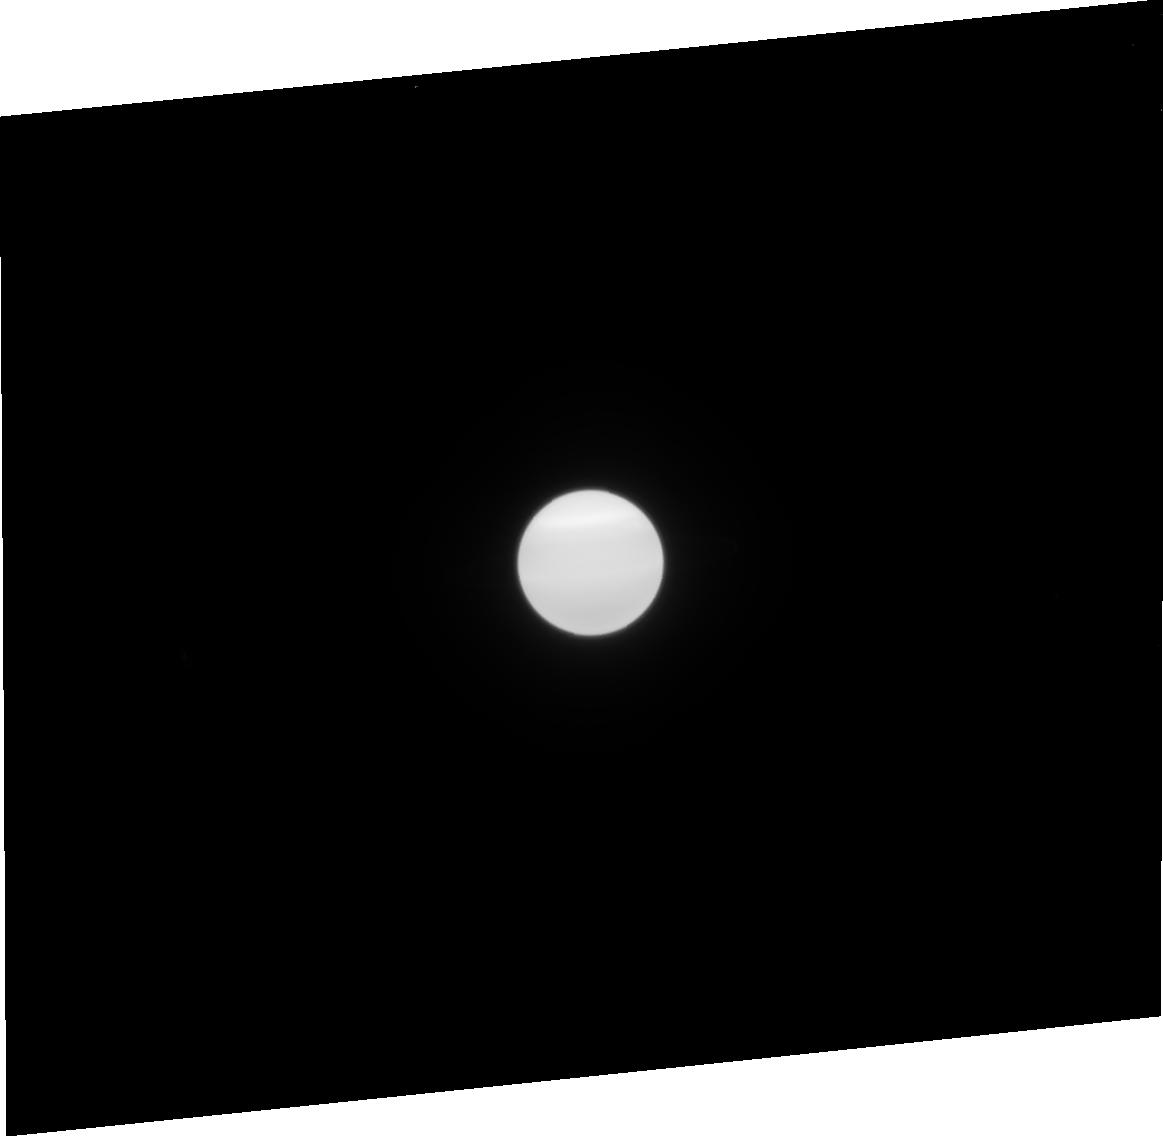
Target: URANUS-NO-MOONS-NEARBY. Instrument: ACS/HRC. Filter: F814W. Exposure: 2 min. Observation ID: j9dh31030

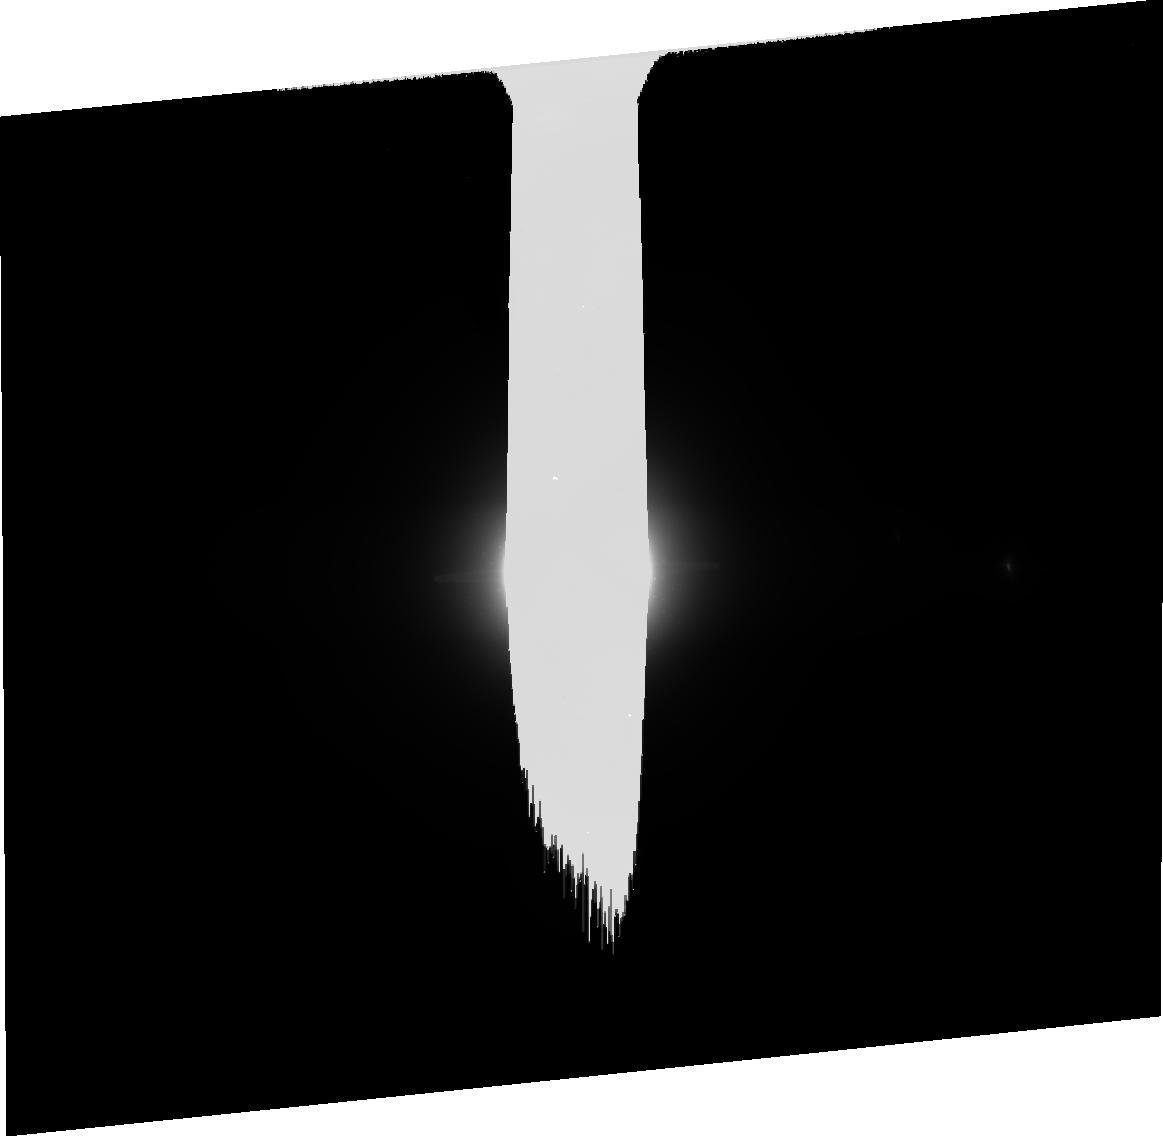
Target: URANUS-WITH-MAB. Instrument: ACS/HRC. Filter: CLEAR1S. Exposure: 8 min. Observation ID: j9dh35040

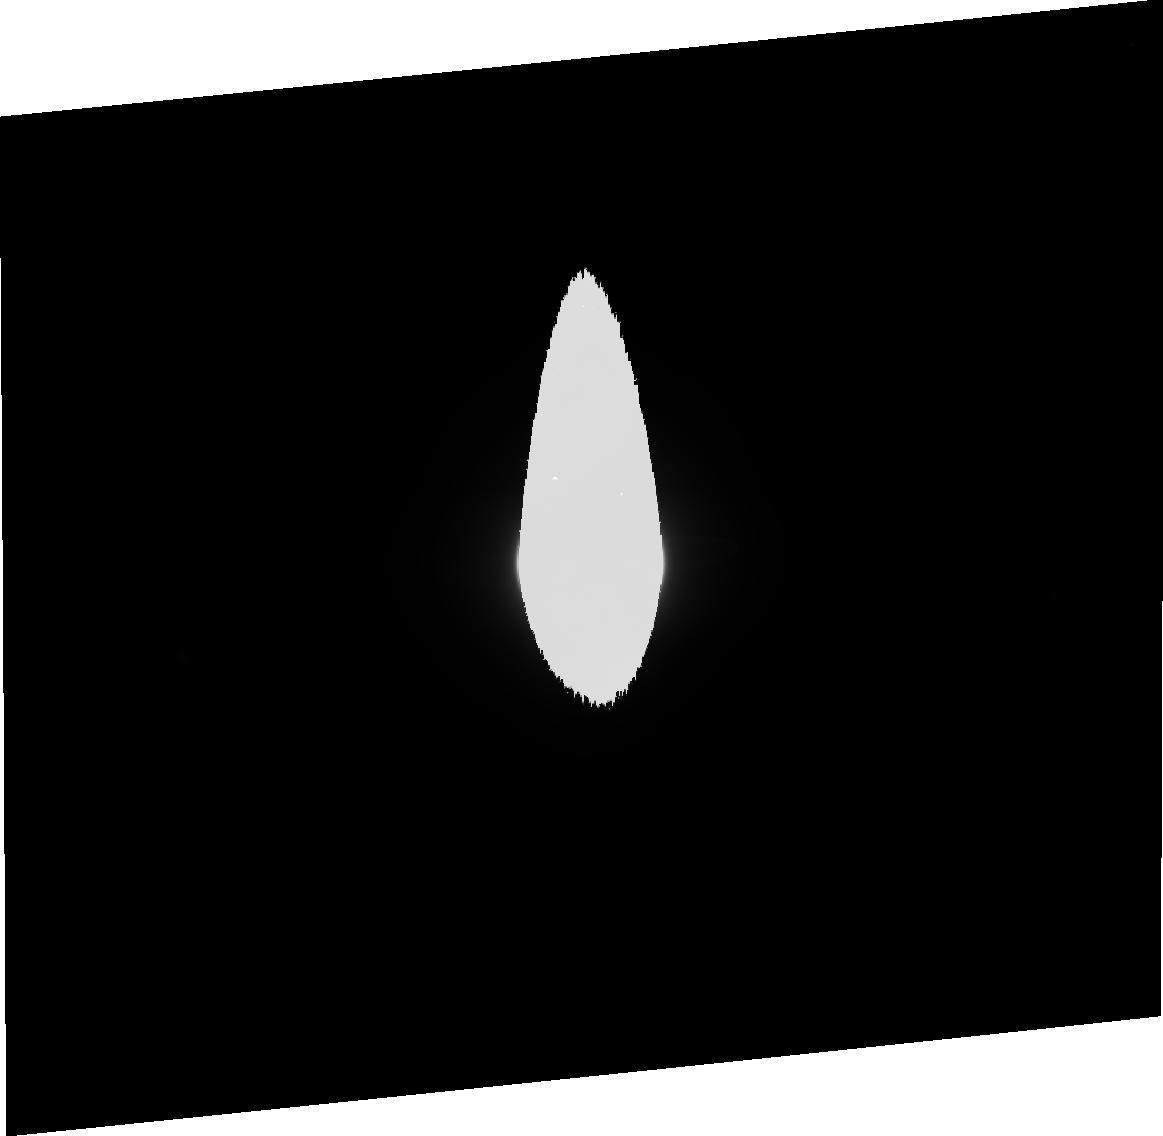
Target: URANUS-NO-MOONS-NEARBY. Instrument: ACS/HRC. Filter: F606W. Exposure: 3 min. Observation ID: j9dh31020

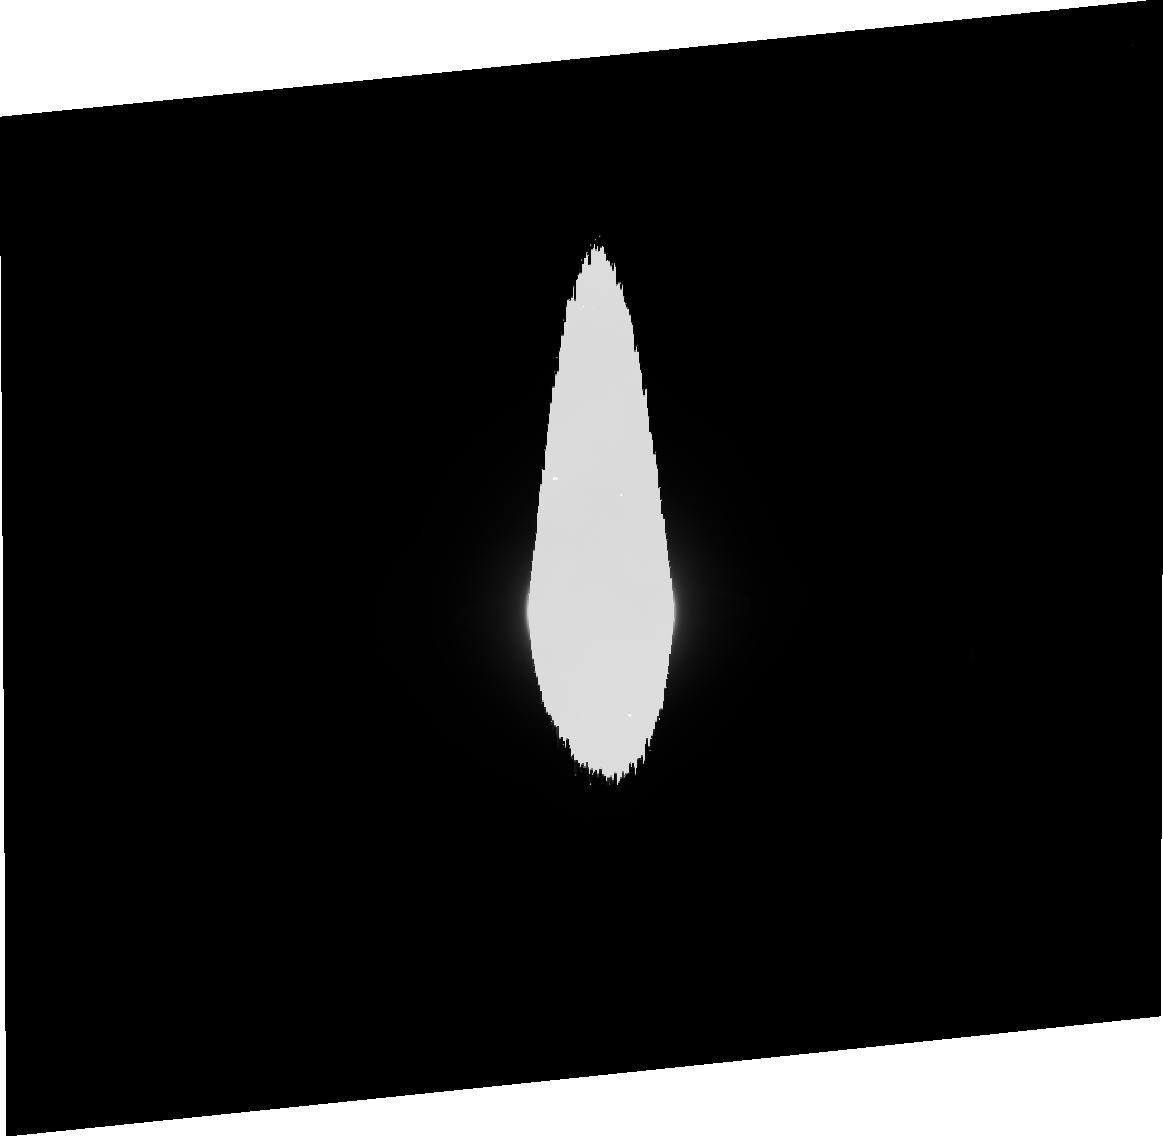
Target: URANUS-NO-MOONS-NEARBY. Instrument: ACS/HRC. Filter: F475W. Exposure: 5 min. Observation ID: j9dh34020

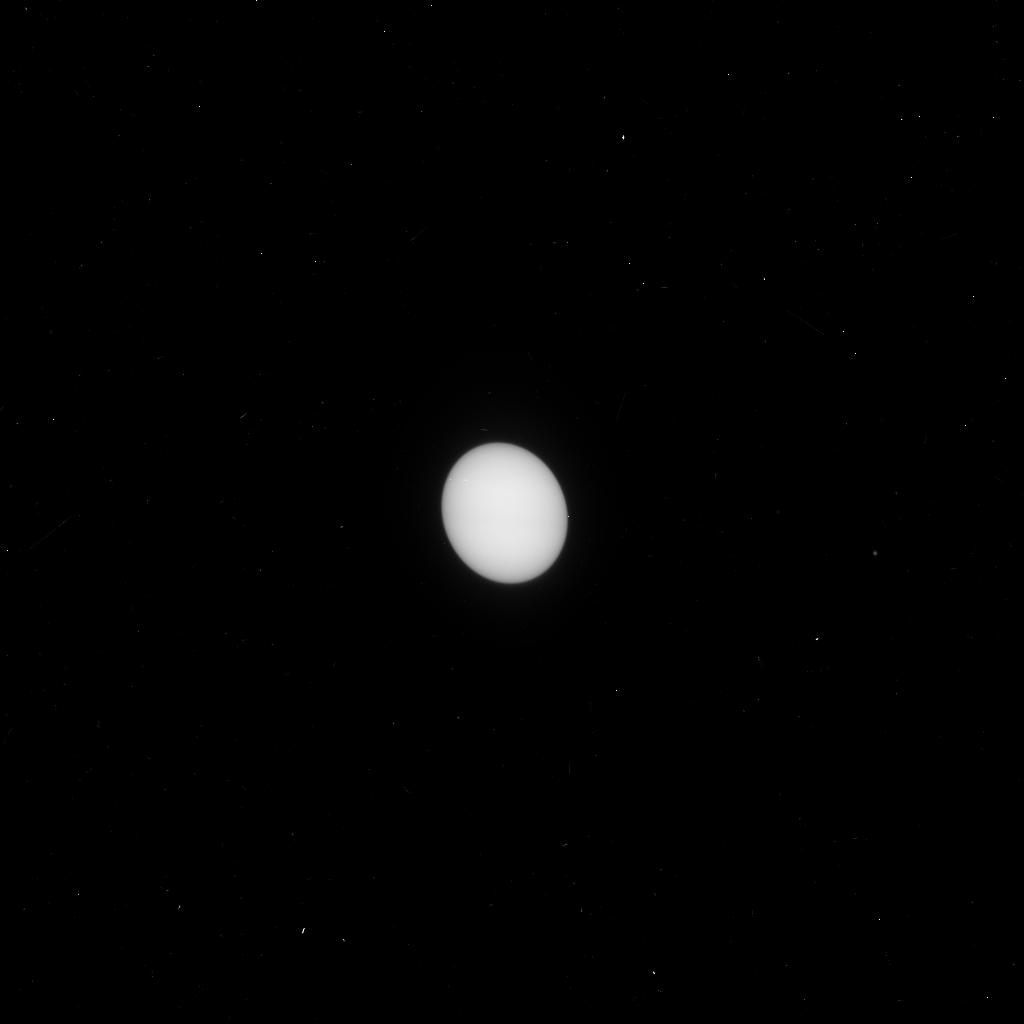
Target: URANUS-WITH-MAB. Instrument: ACS/HRC. Filter: F330W. Exposure: 4 min. Observation ID: j9dh35h2q

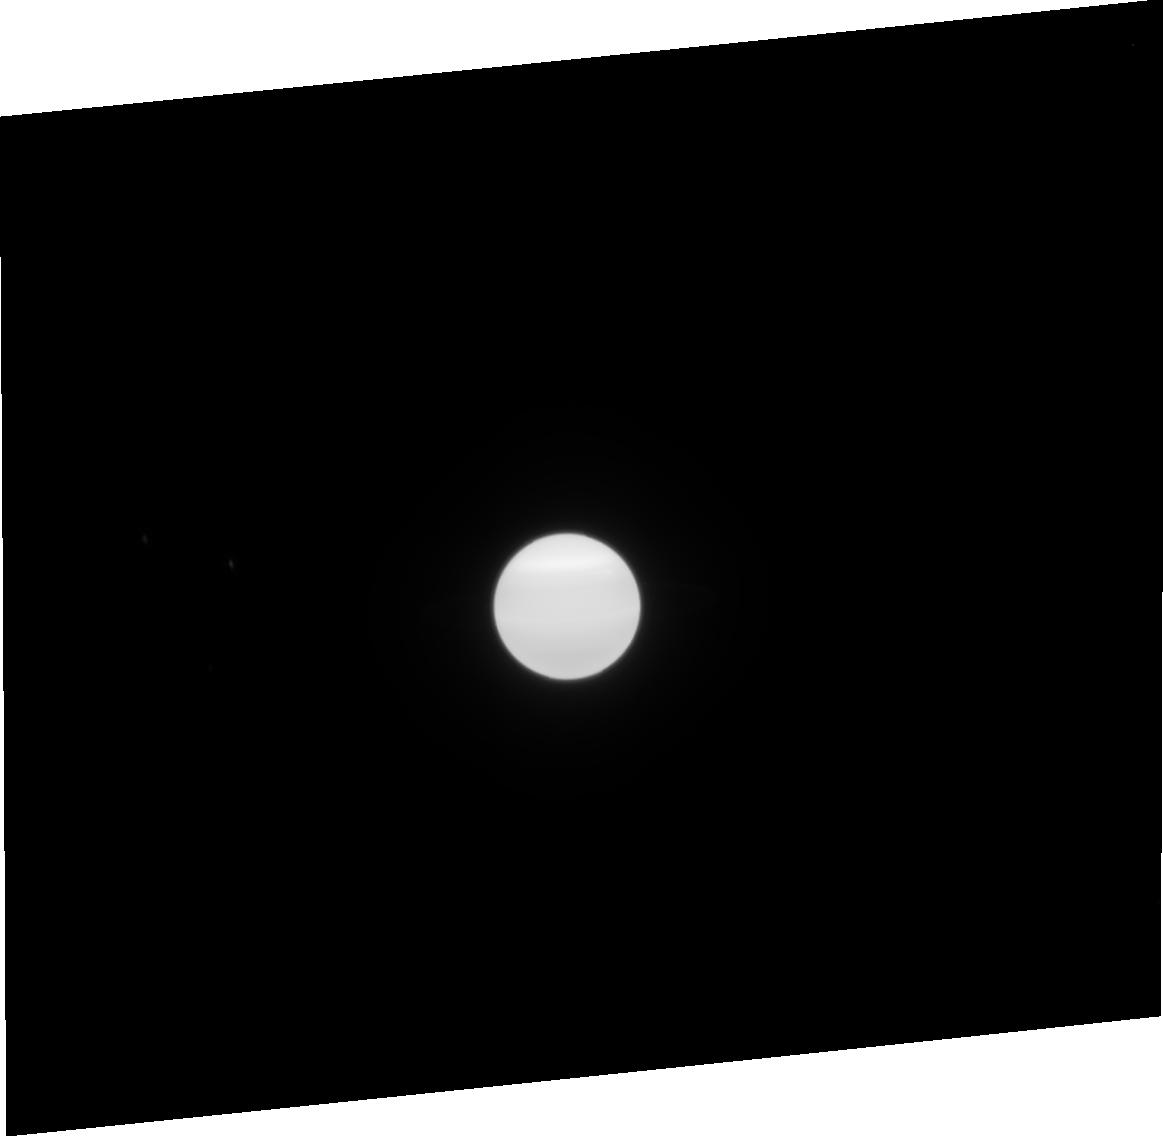
Target: URANUS-NO-MOONS-NEARBY. Instrument: ACS/HRC. Filter: F814W. Exposure: 2 min. Observation ID: j9dh32030

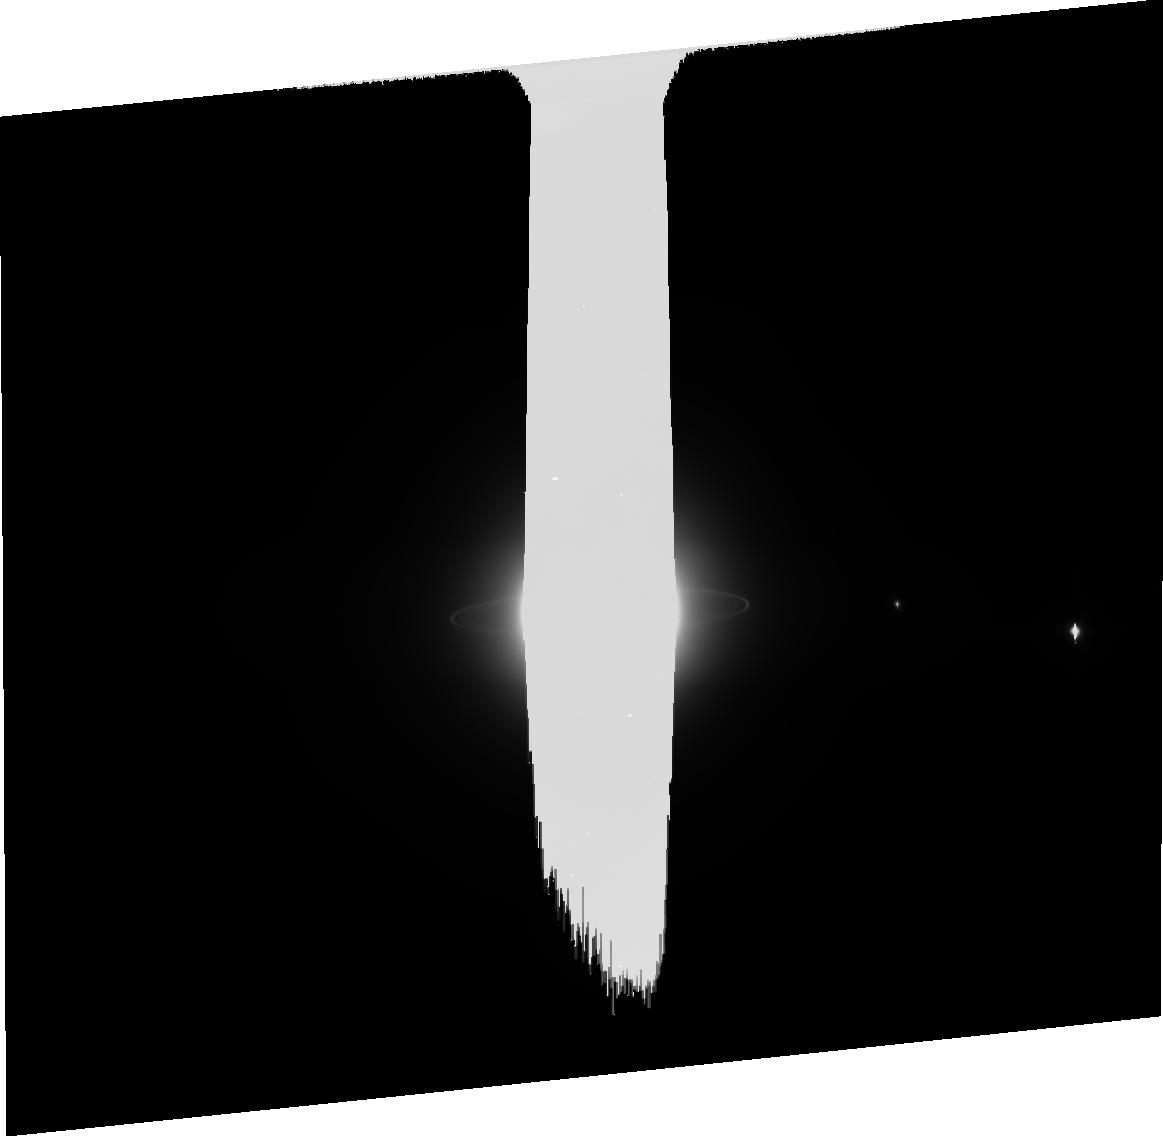
Target: URANUS-NO-MOONS-NEARBY. Instrument: ACS/HRC. Filter: CLEAR1S. Exposure: 8 min. Observation ID: j9dh34070

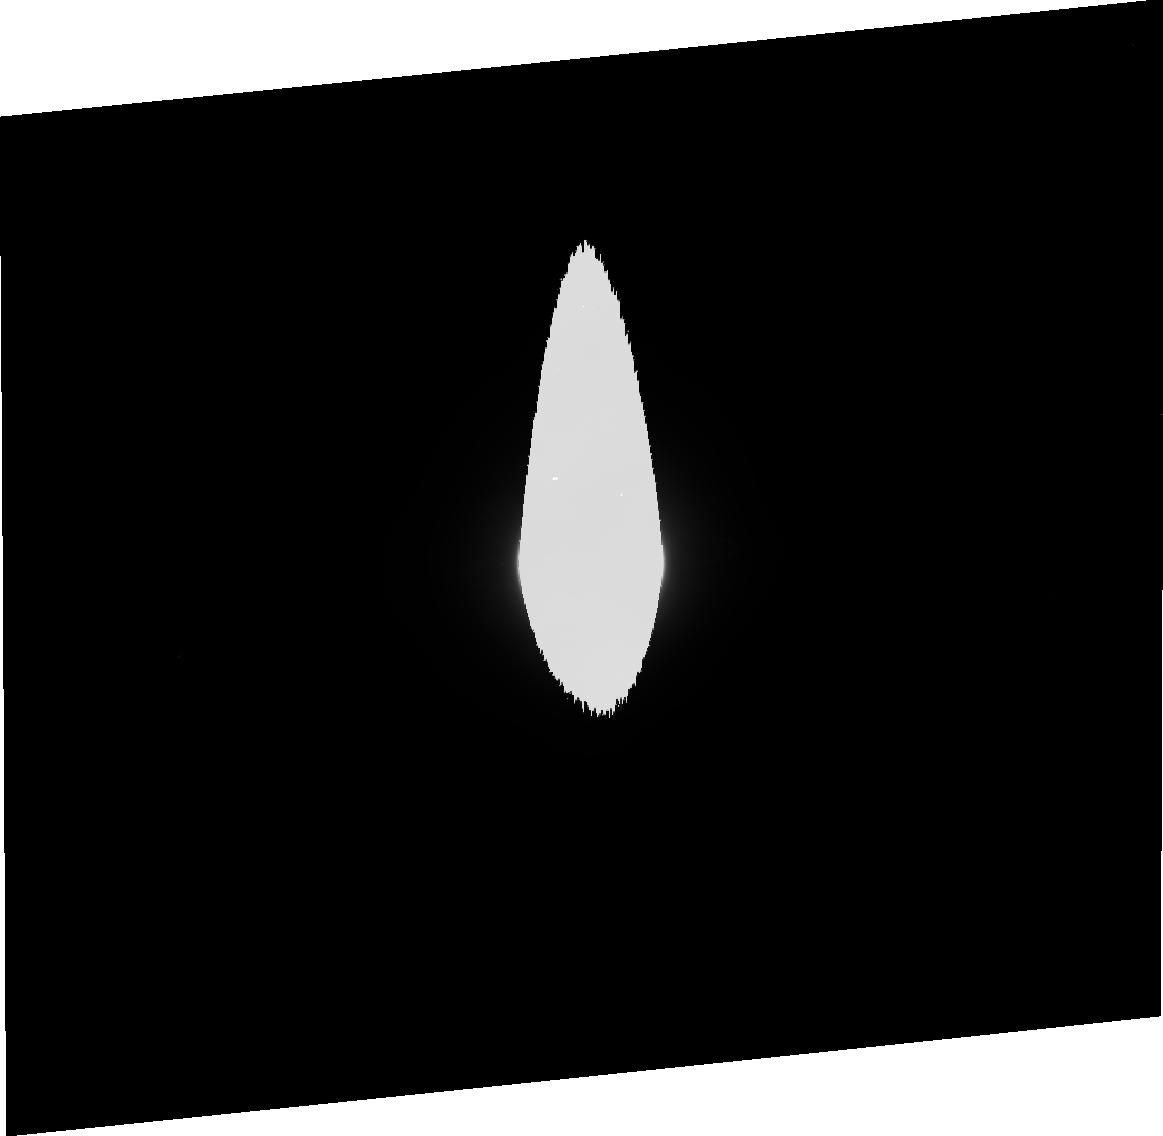
Target: URANUS-NO-MOONS-NEARBY. Instrument: ACS/HRC. Filter: F475W. Exposure: 4 min. Observation ID: j9dh31010

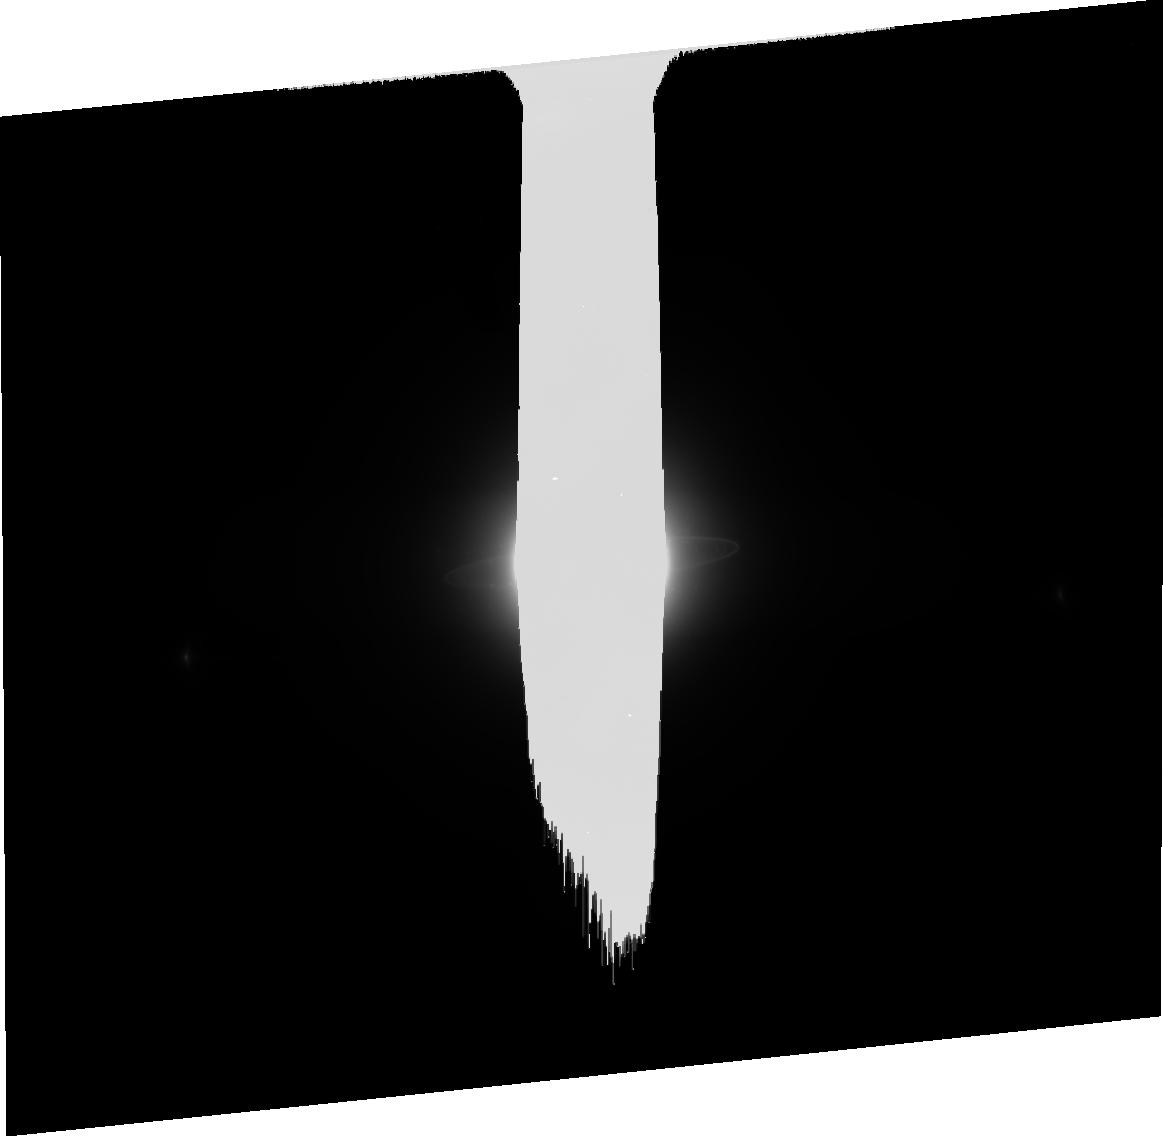
Target: URANUS-NO-MOONS-NEARBY. Instrument: ACS/HRC. Filter: CLEAR1S. Exposure: 8 min. Observation ID: j9dh31040

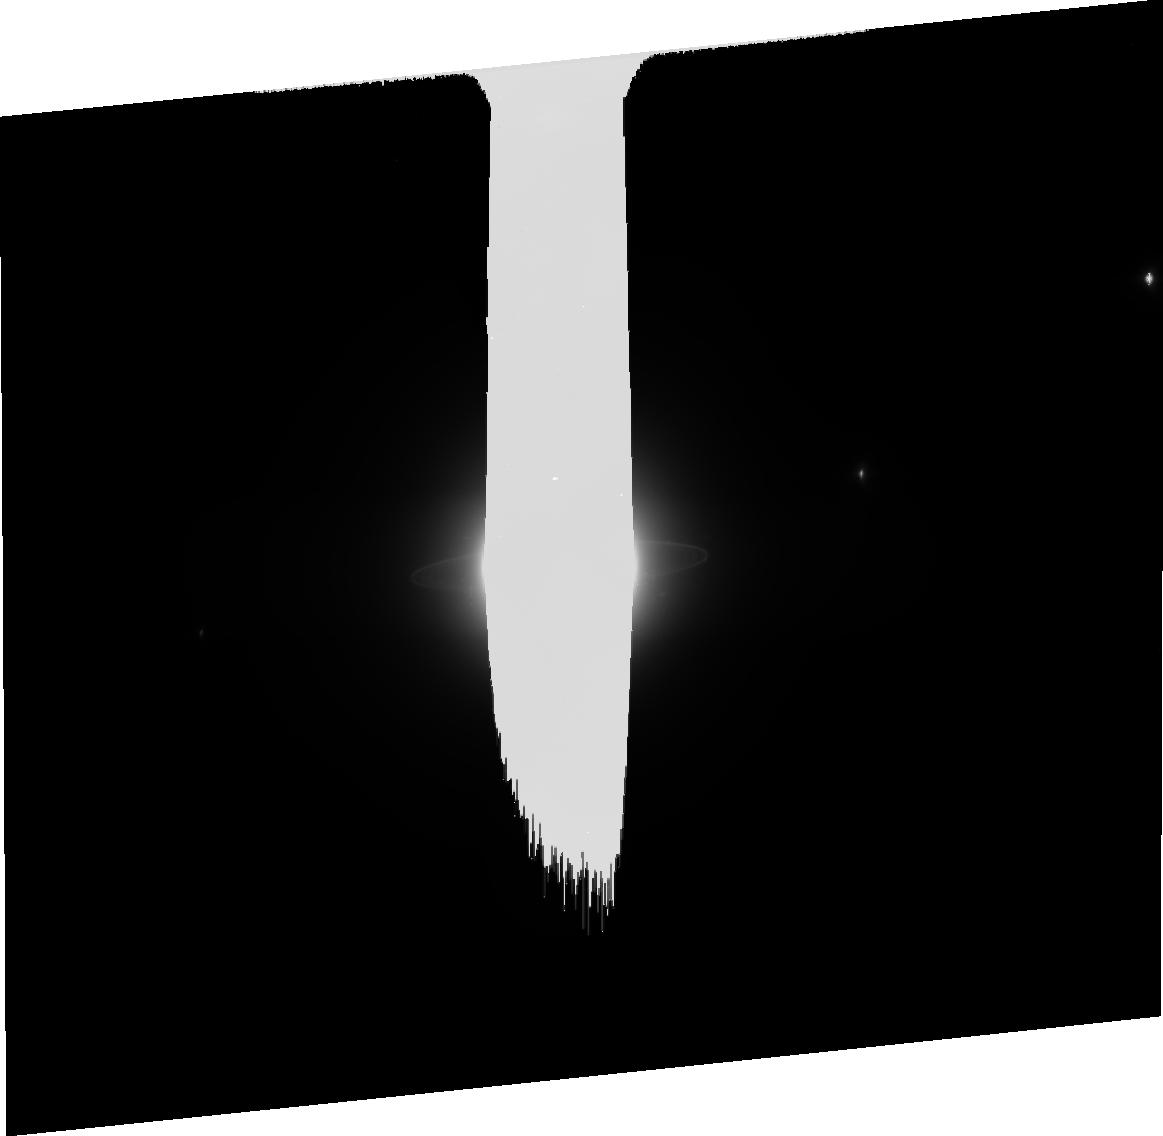
Target: URANUS-NO-MOONS-NEARBY. Instrument: ACS/HRC. Filter: CLEAR1S. Exposure: 8 min. Observation ID: j9dh33040

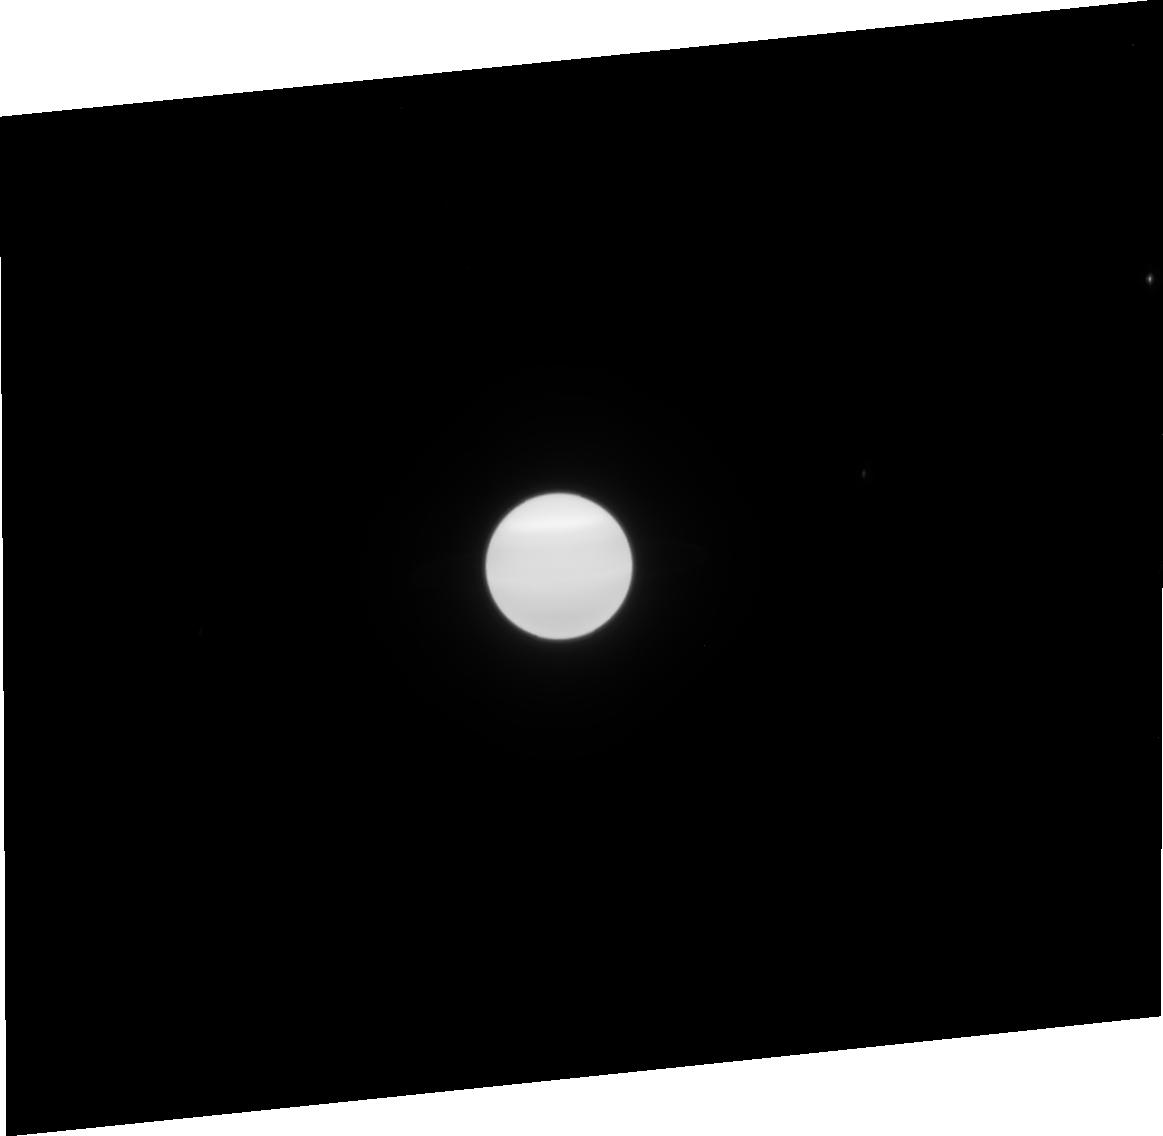
Target: URANUS-NO-MOONS-NEARBY. Instrument: ACS/HRC. Filter: F814W. Exposure: 2 min. Observation ID: j9dh33030

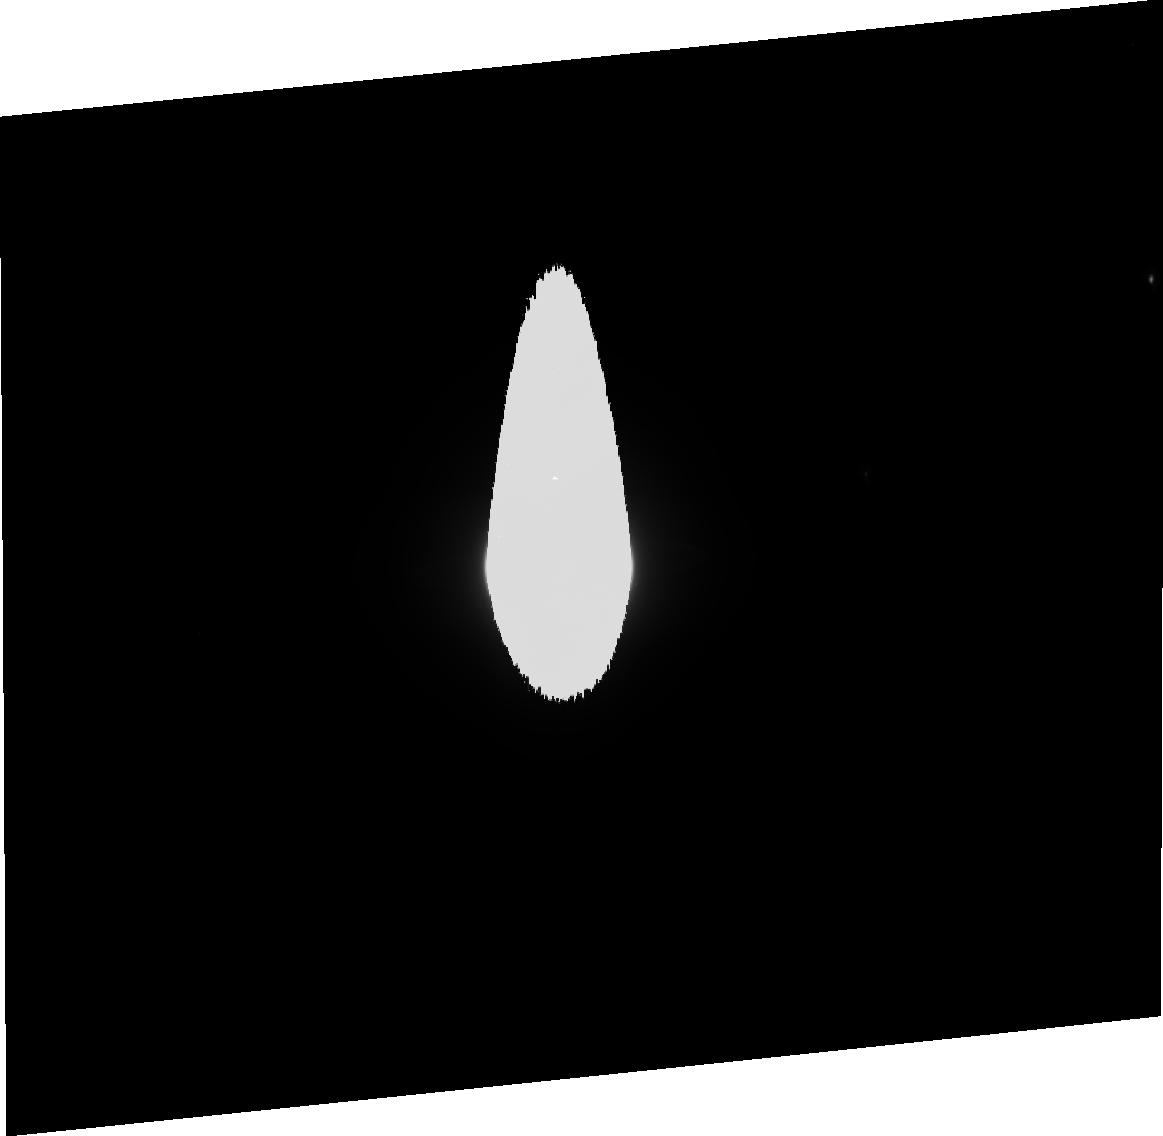
Target: URANUS-NO-MOONS-NEARBY. Instrument: ACS/HRC. Filter: F606W. Exposure: 3 min. Observation ID: j9dh33020

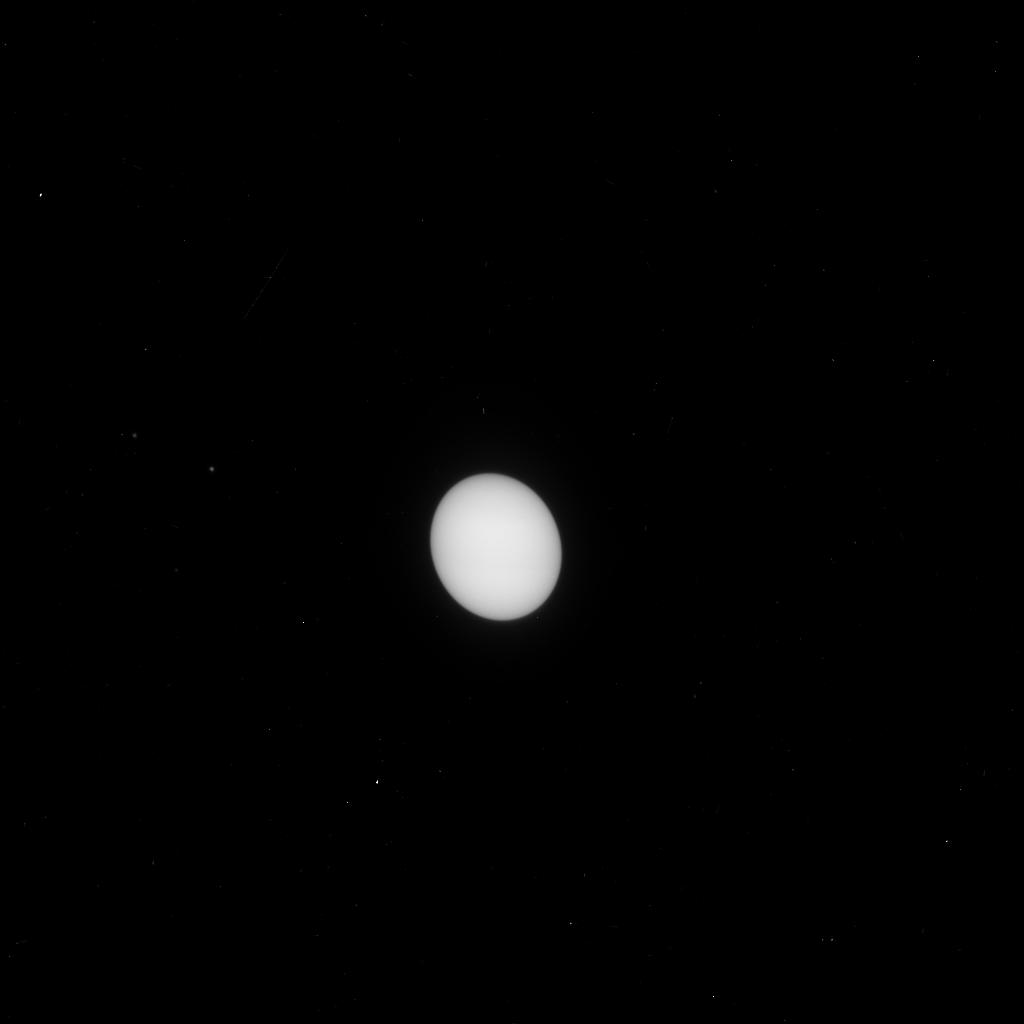
Target: URANUS-NO-MOONS-NEARBY. Instrument: ACS/HRC. Filter: F330W. Exposure: 3 min. Observation ID: j9dh32l1q

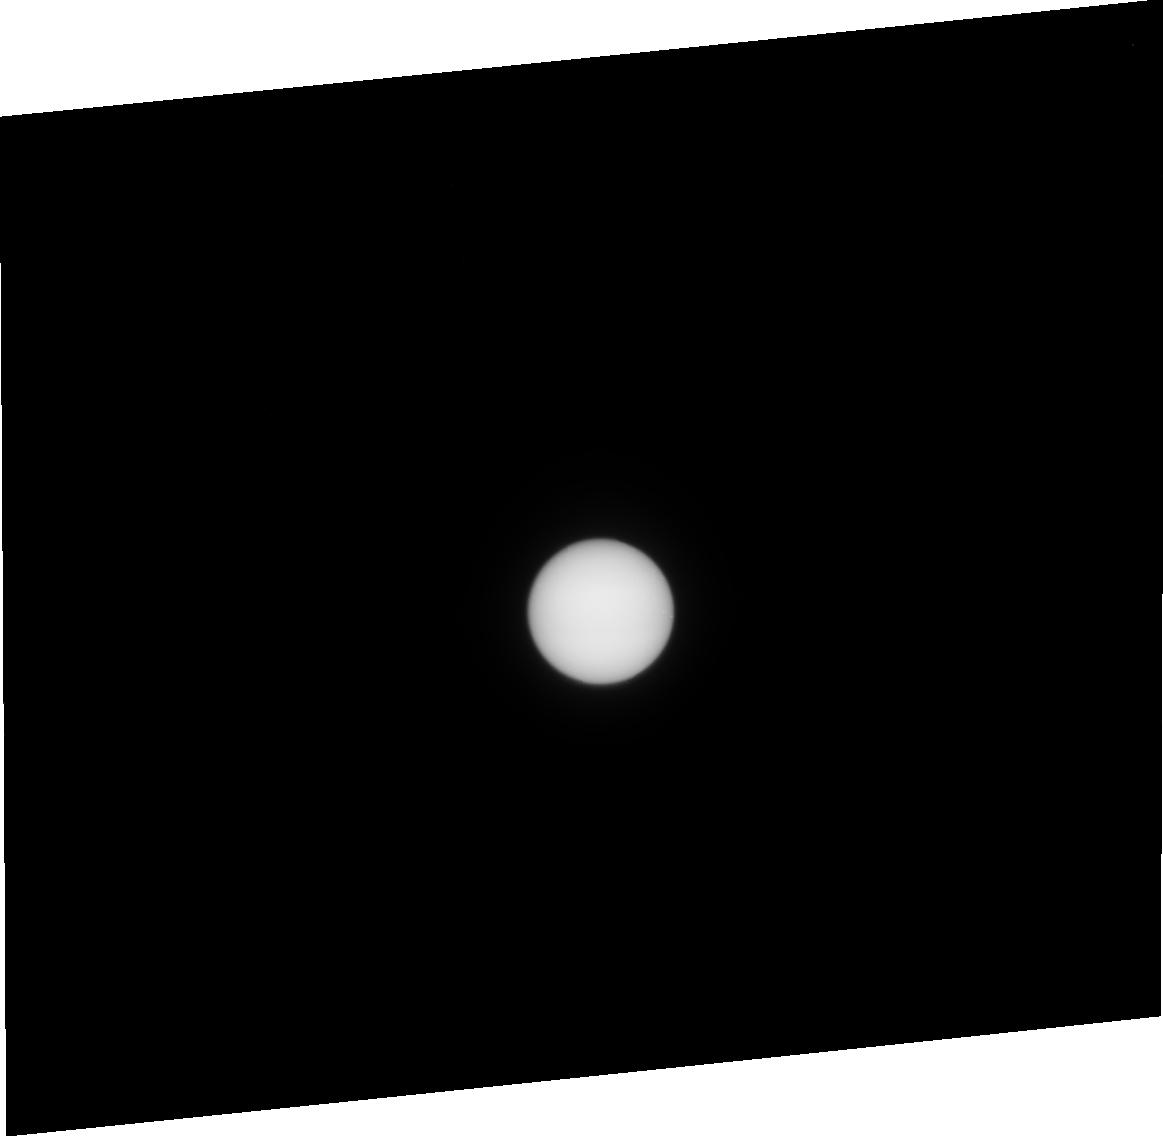
Target: URANUS-NO-MOONS-NEARBY. Instrument: ACS/HRC. Filter: F330W. Exposure: 8 min. Observation ID: j9dh34050

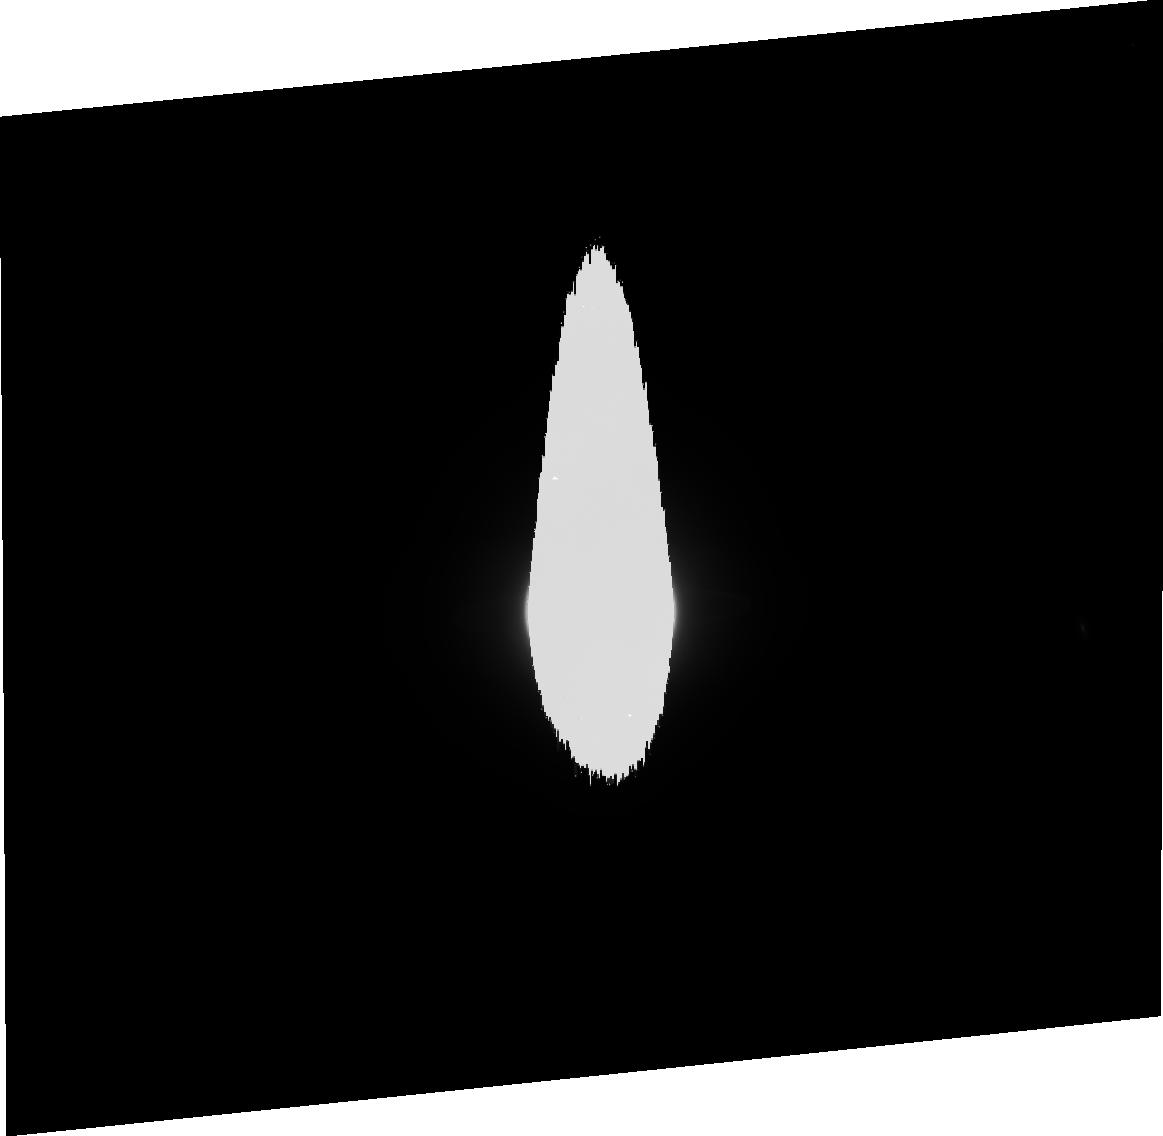
Target: URANUS-NO-MOONS-NEARBY. Instrument: ACS/HRC. Filter: F606W. Exposure: 3 min. Observation ID: j9dh34080

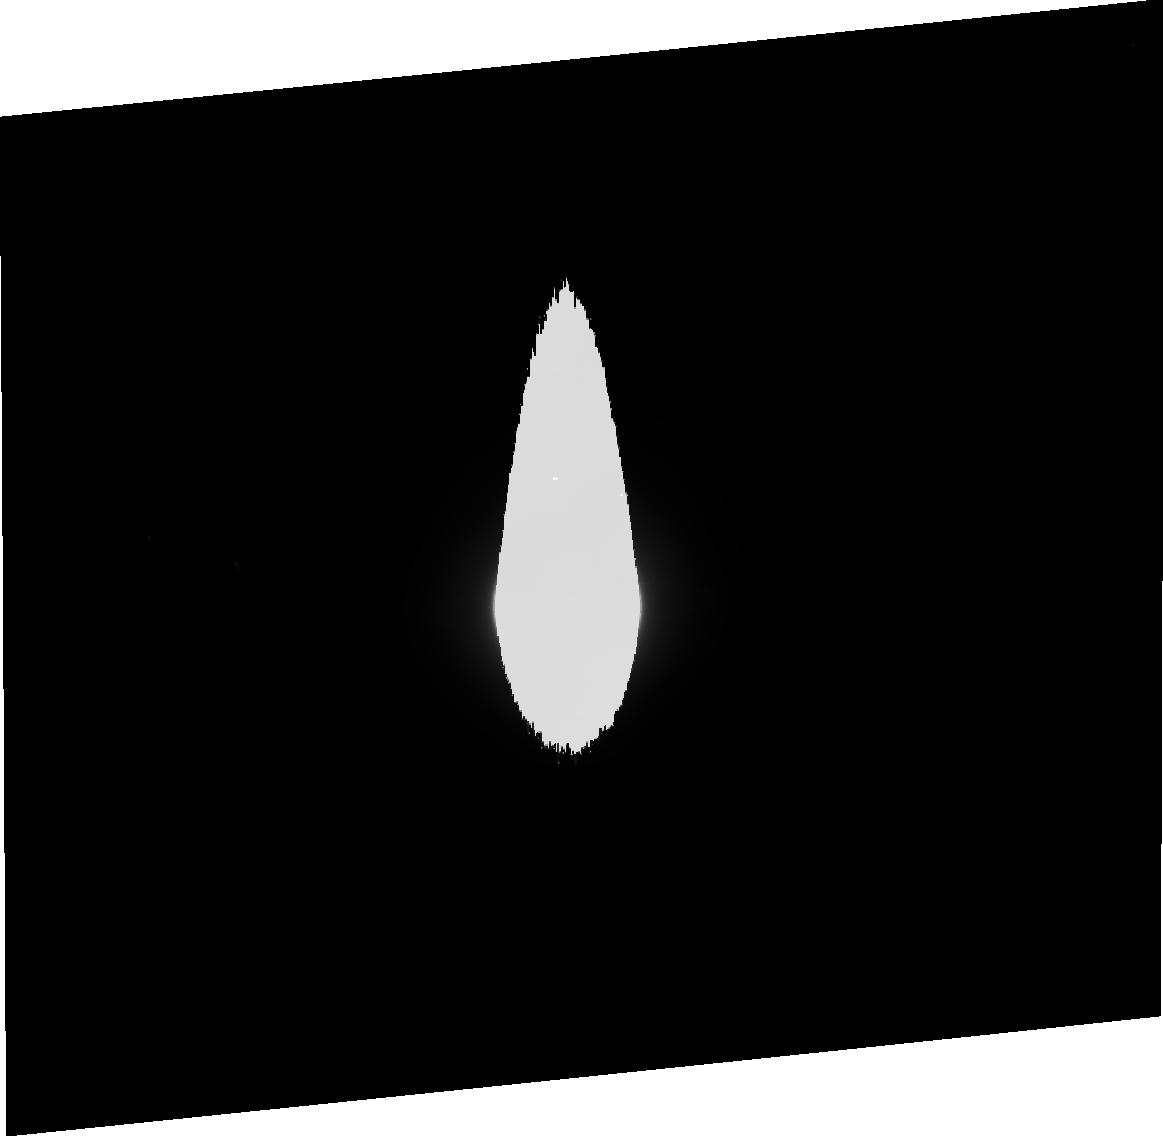
Target: URANUS-NO-MOONS-NEARBY. Instrument: ACS/HRC. Filter: F475W. Exposure: 4 min. Observation ID: j9dh32010

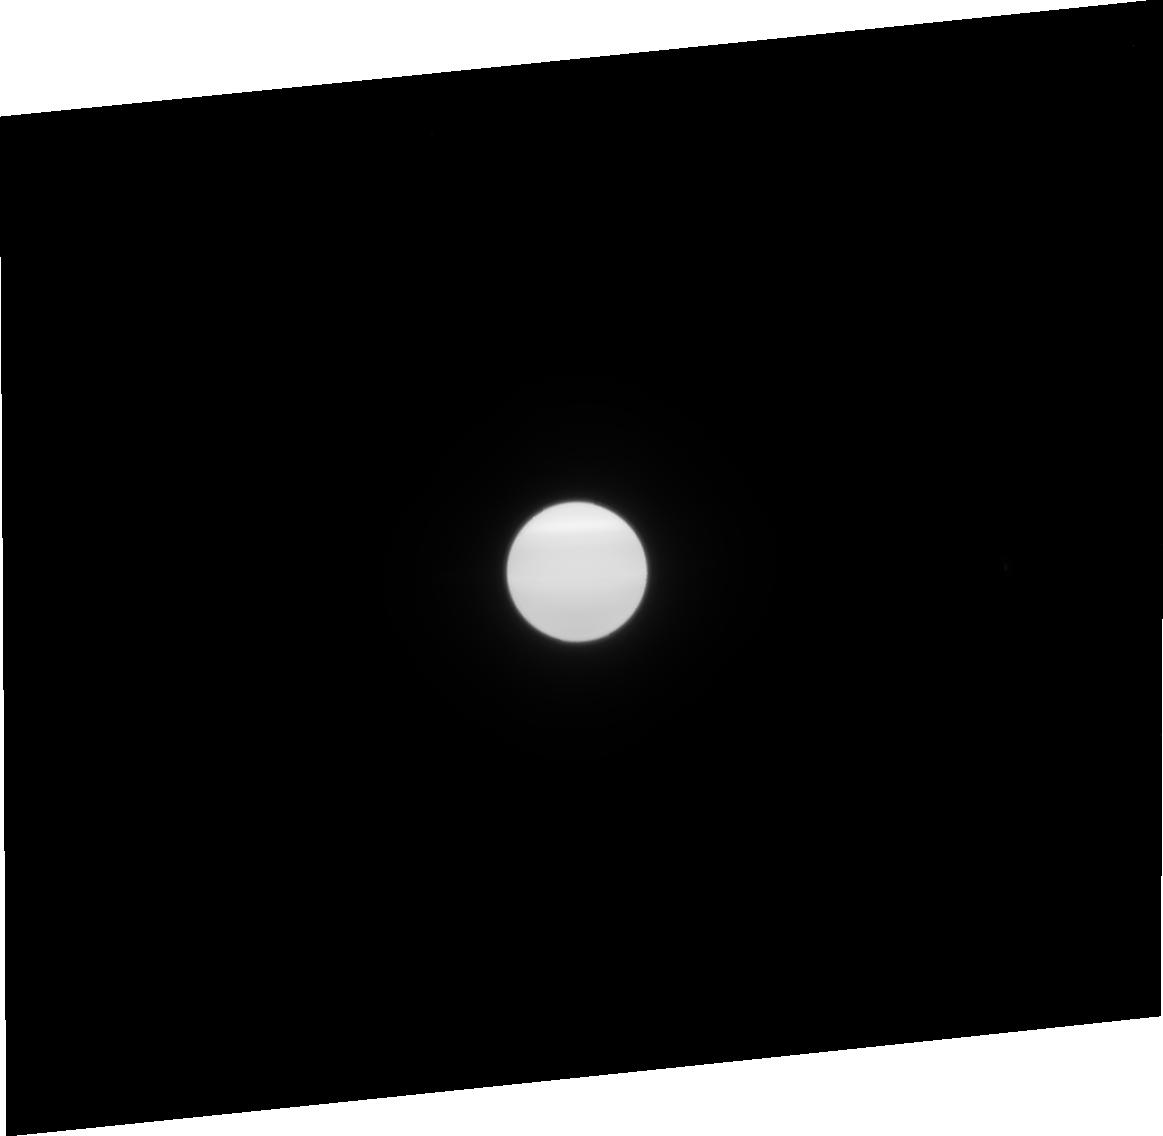
Target: URANUS-WITH-MAB. Instrument: ACS/HRC. Filter: F814W. Exposure: 2 min. Observation ID: j9dh35030

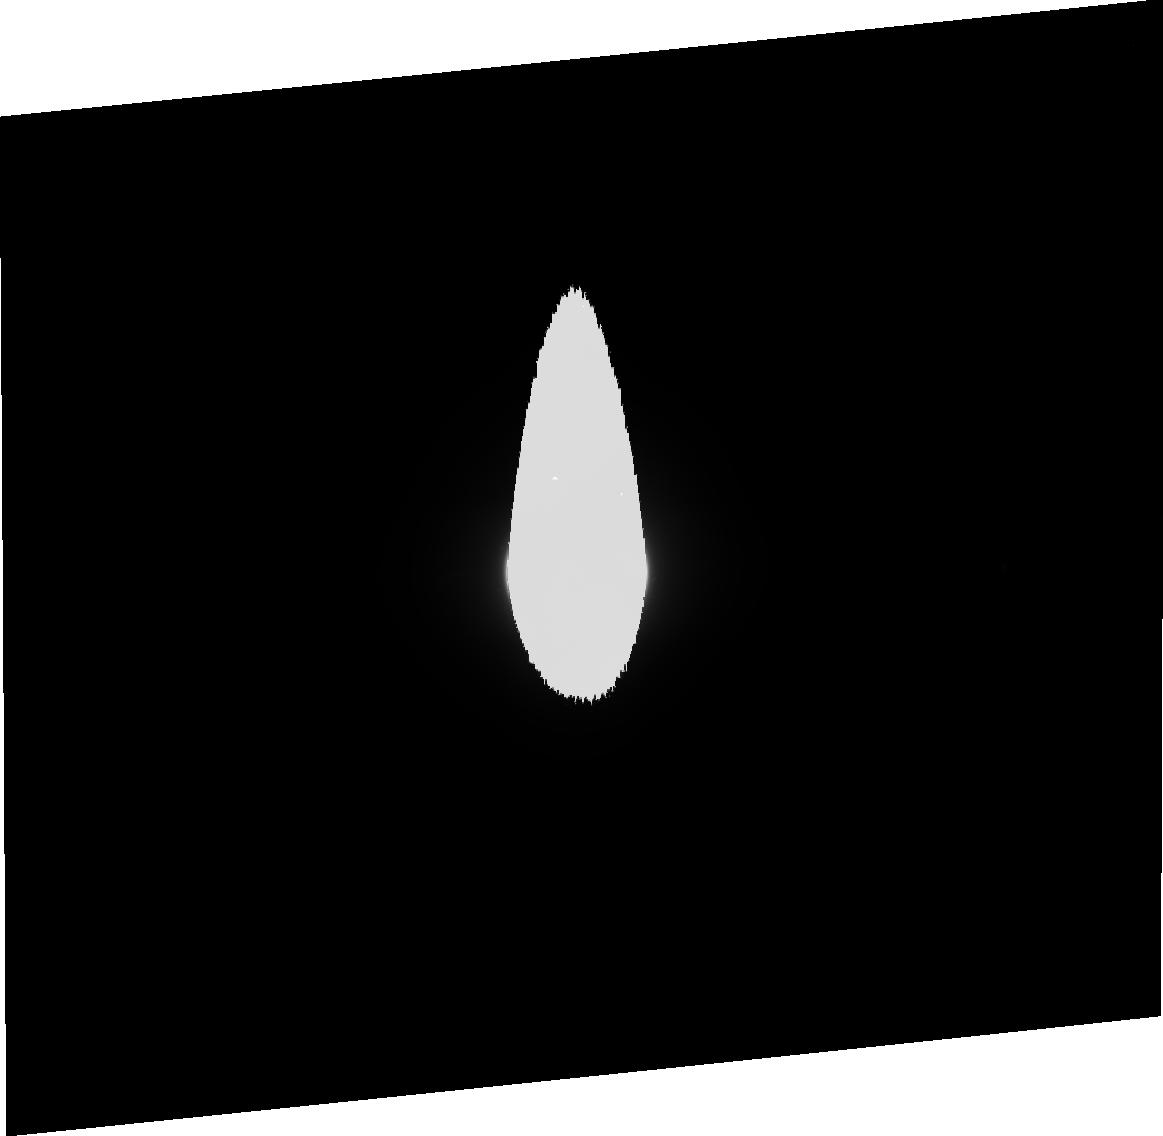
Target: URANUS-WITH-MAB. Instrument: ACS/HRC. Filter: F606W. Exposure: 3 min. Observation ID: j9dh35020

Rings of Uranus: Dynamics, Particle Properties and Shepherding Moons (PI: Showalter, Mark R.)

We propose to image the rings and small inner satellites of Uranus using the High Resolution Channel of the ACS. The revolutionary capabilities of the ACS will allow us to address a variety of important questions relating to ring properties and ring-moon interactions. Observations at a range of wavelengths and phase angles will reveal the opposition surges of these rings and moons, providing information on color and surface structure. Measurements of the ring in front of the planet will provide complementary information on optical depth; any variations of optical depth with wavelength will reveal the rings' poorly-constrained population of embedded dust. The rings of Uranus are closing rapidly as the planet approaches equinox in 2007, an event that takes place only every 42 years. Using this opportunity, our observations will be repeated at different solar and terrestrial tilt angles; this sequence of images will be particularly valuable for constraining the physical thickness and packing density of the rings. We will place particular emphasis on the rotational variations of the Epsilon Ring, whose radial width (and therefore its packing density) varies by a factor of five. In addition, deep exposures through the CLEAR filter will enable us to detect and recover 4-5 km moons in or near the ring system. Dynamicists invoke numerous such moons to "shepherd" the many sharp ring boundaries, so this will serve as a definitive test of the theory.